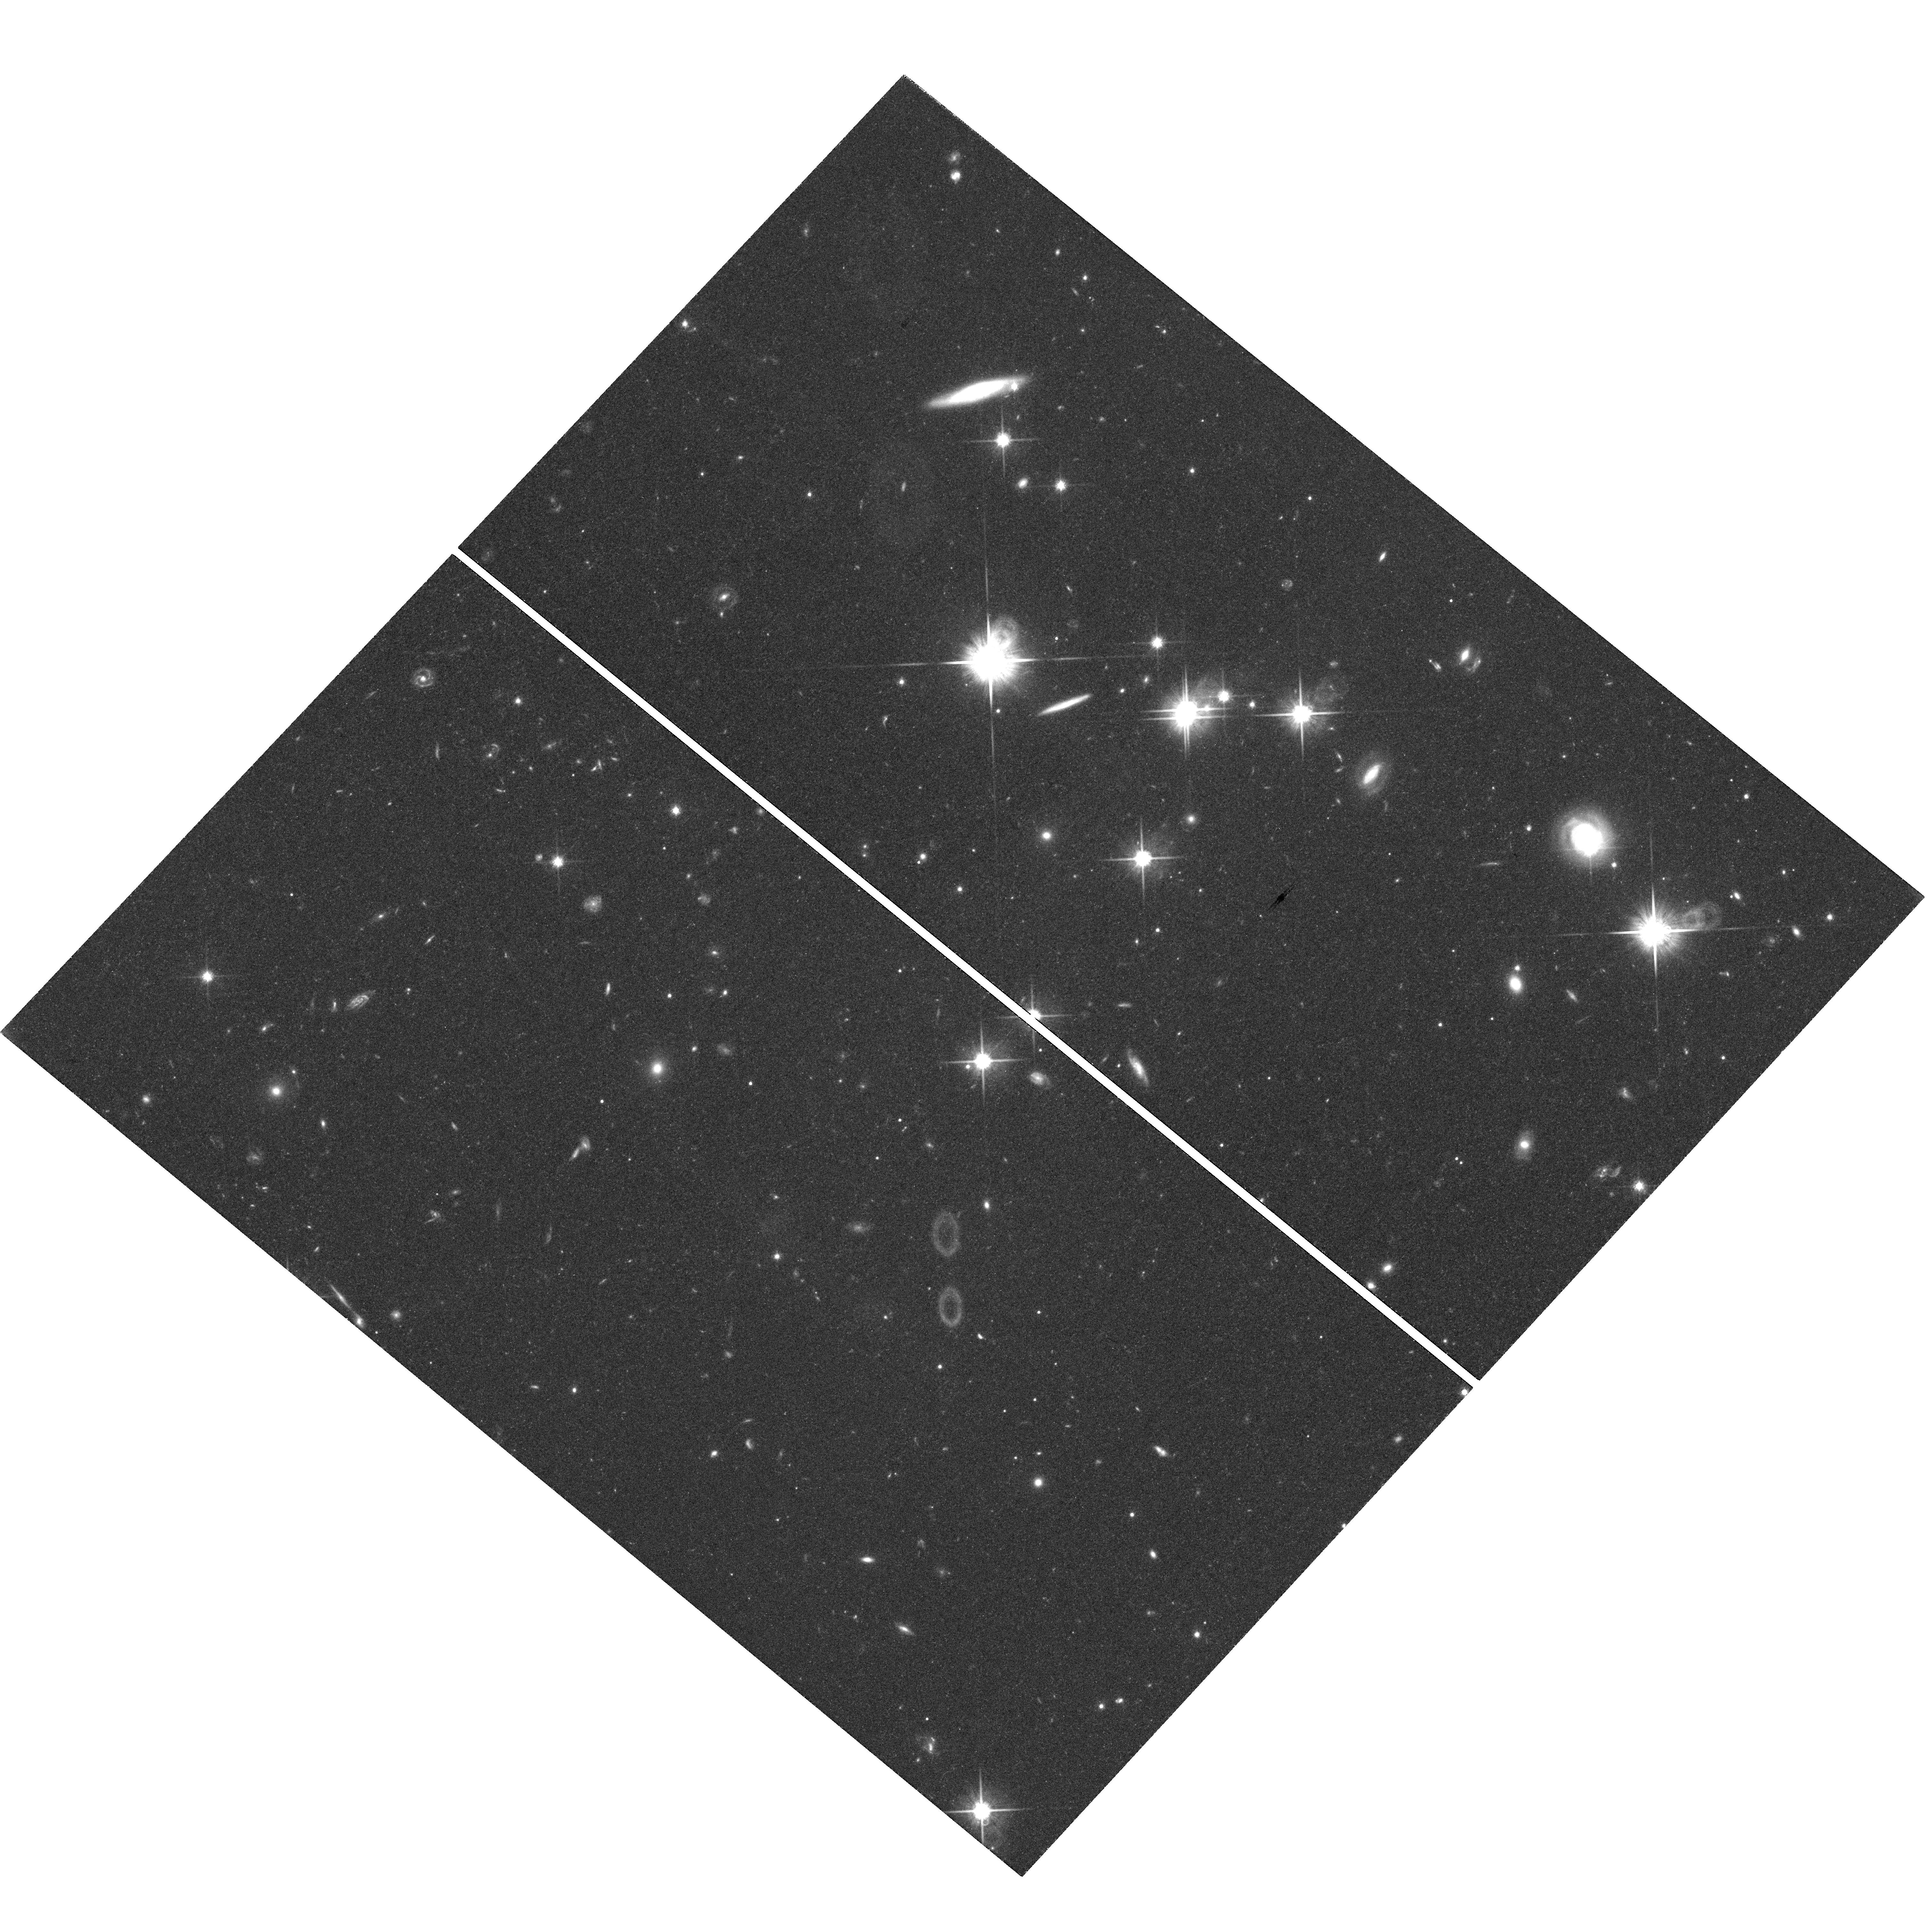
Target: HS2209+1914. Instrument: WFC3/UVIS. Filter: F814W. Exposure: 2.7 h. Observation ID: hst_14254_05_wfc3_uvis_f814w_icud05

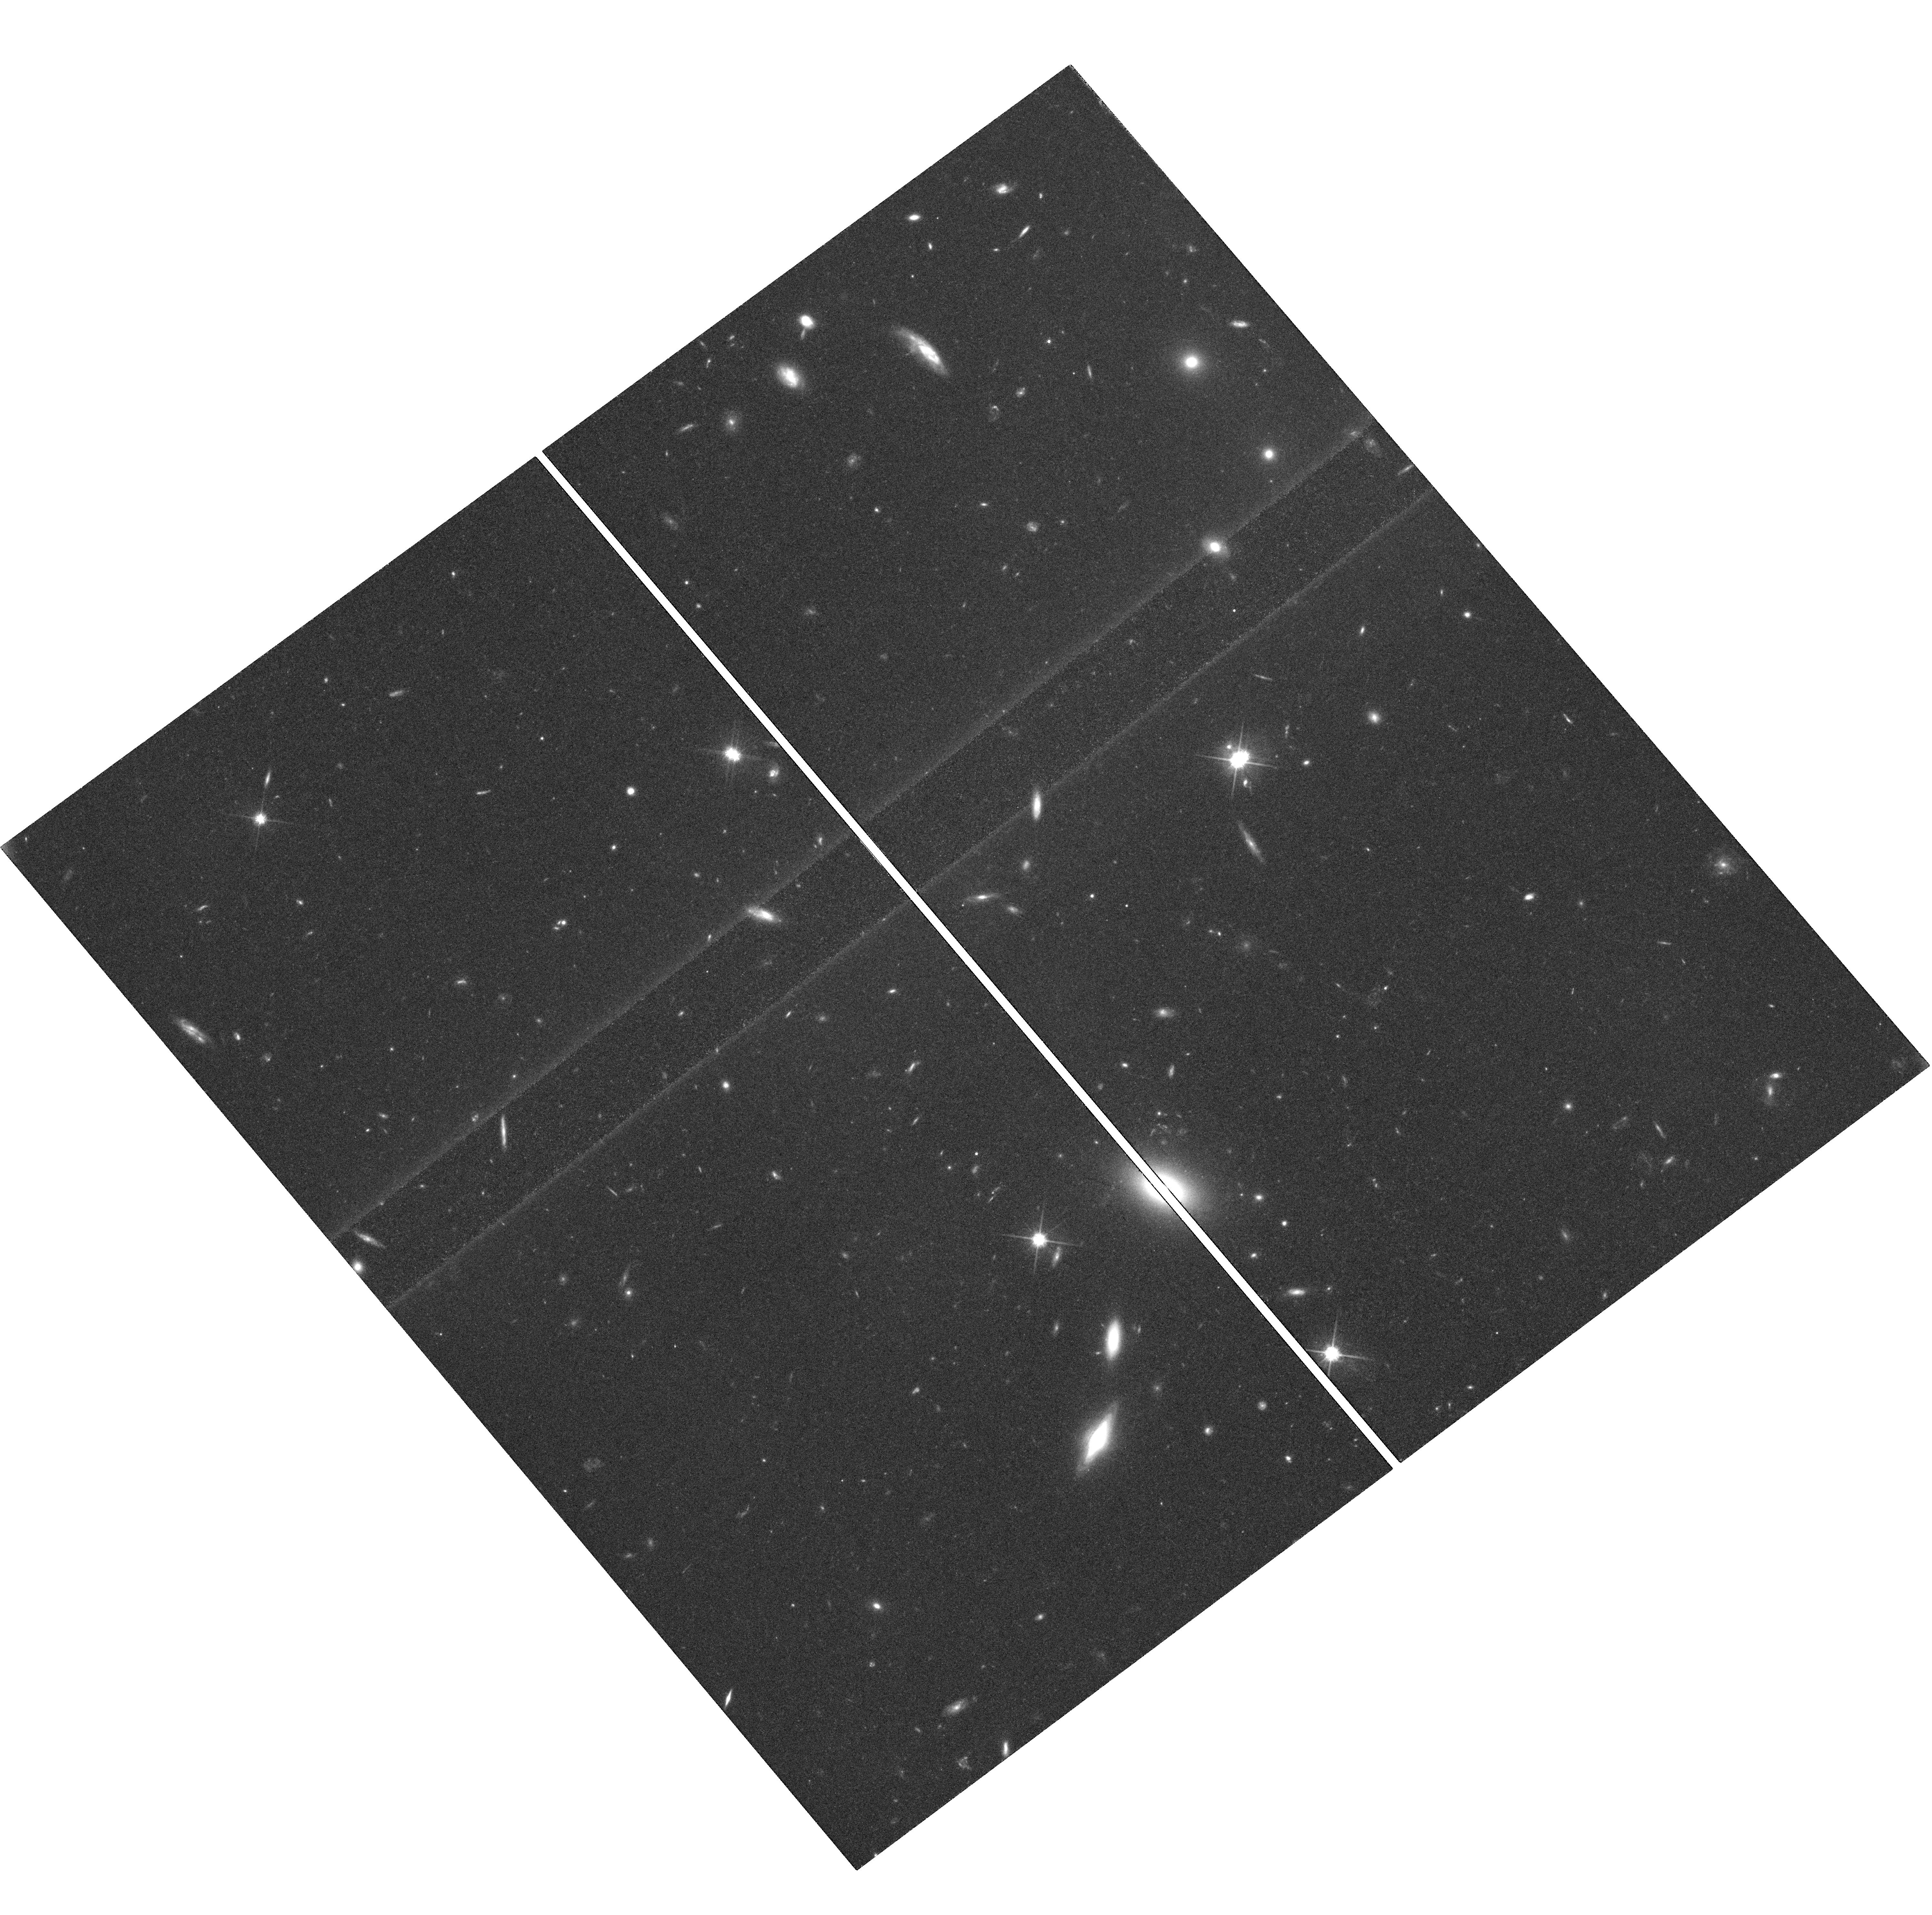
Target: SDSS0246-0825. Instrument: WFC3/UVIS. Filter: F814W. Exposure: 2.7 h. Observation ID: hst_14254_02_wfc3_uvis_f814w_icud02

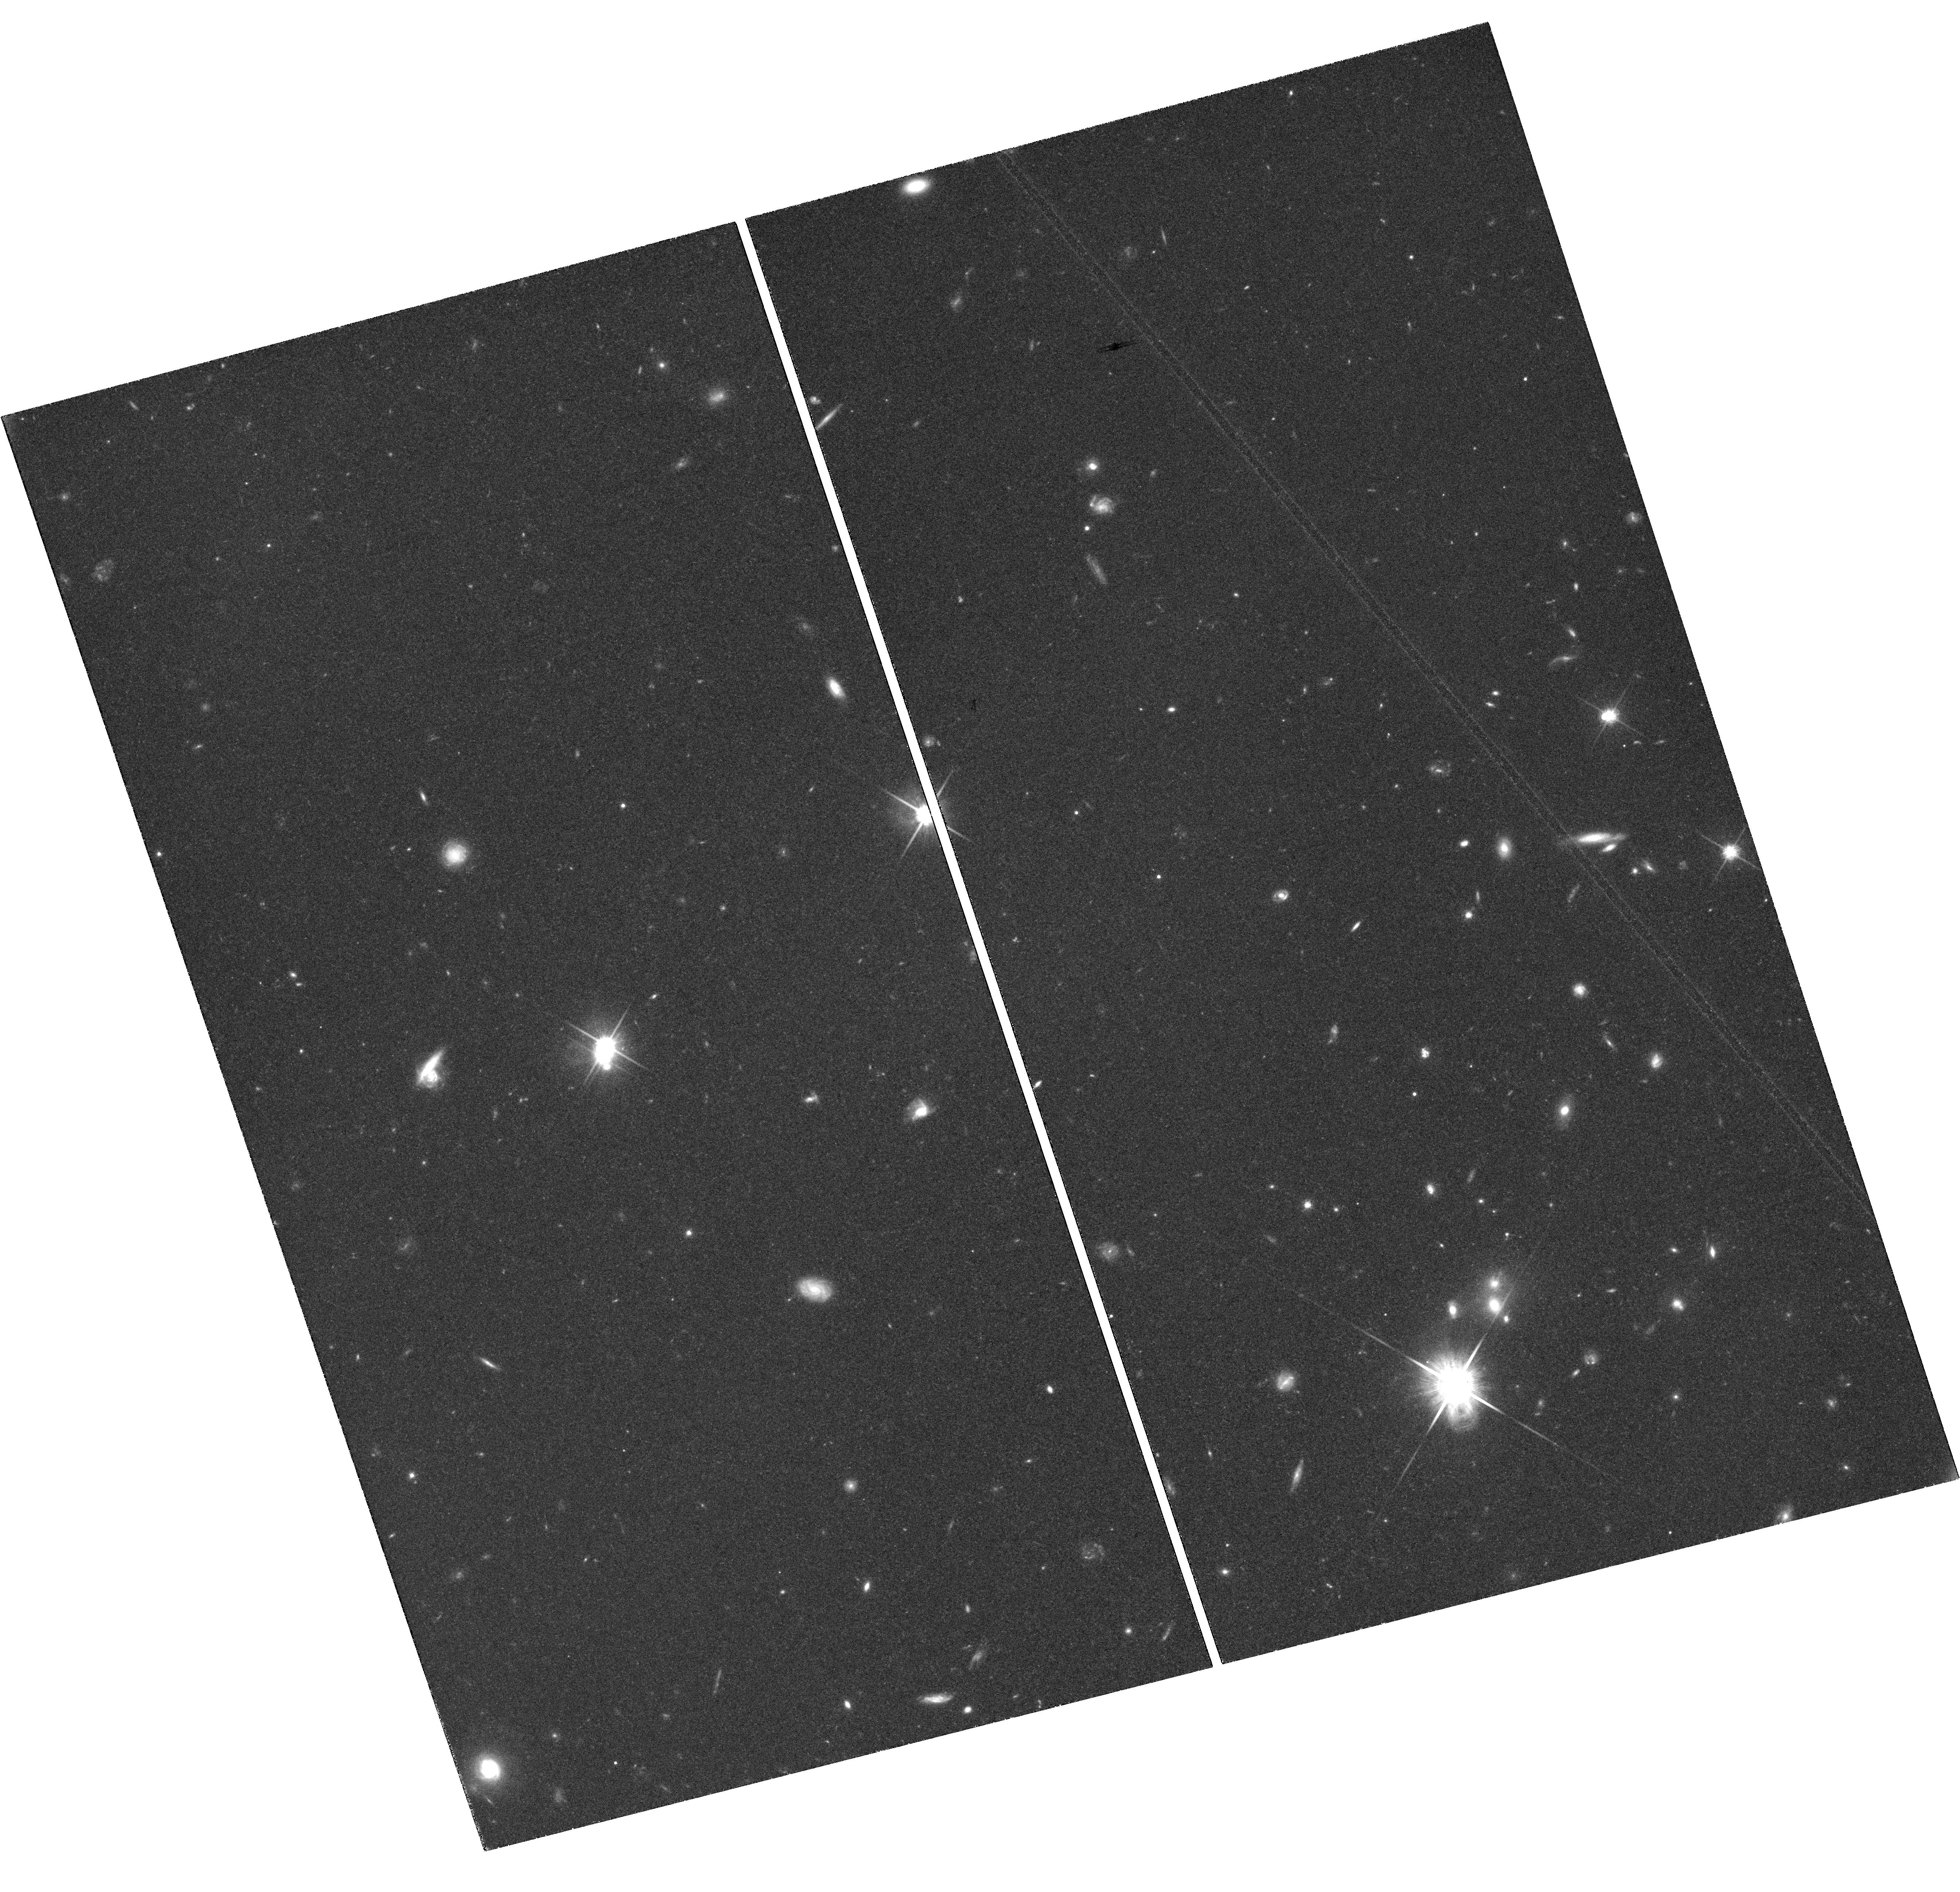
Target: HE0047-1756. Instrument: WFC3/UVIS. Filter: F814W. Exposure: 2.7 h. Observation ID: hst_14254_01_wfc3_uvis_f814w_icud01

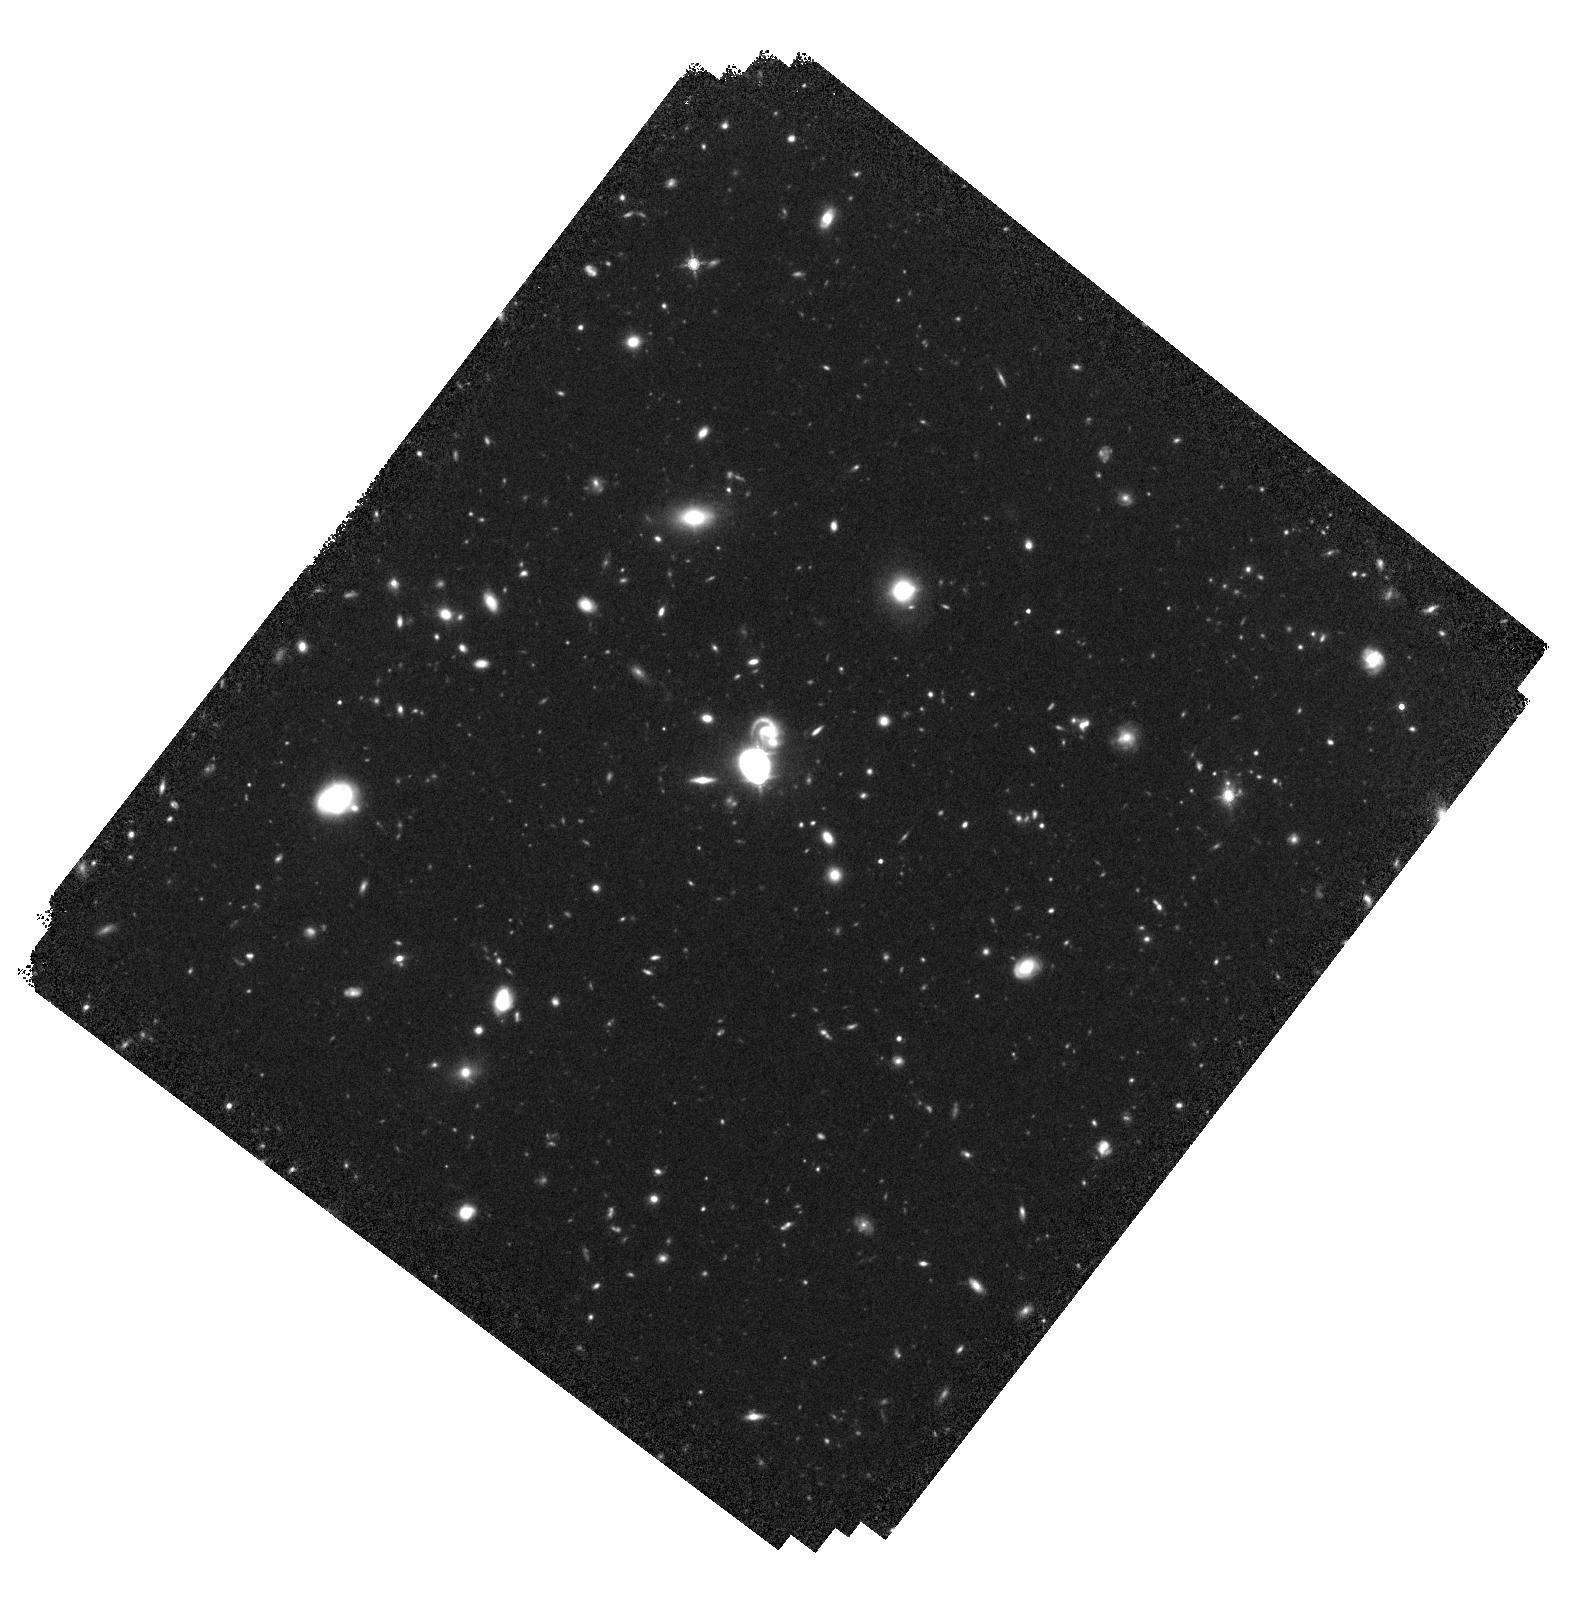
Target: SDSS1206+4332. Instrument: WFC3/IR. Filter: F160W. Exposure: 2.3 h. Observation ID: hst_14254_04_wfc3_ir_f160w_icud04

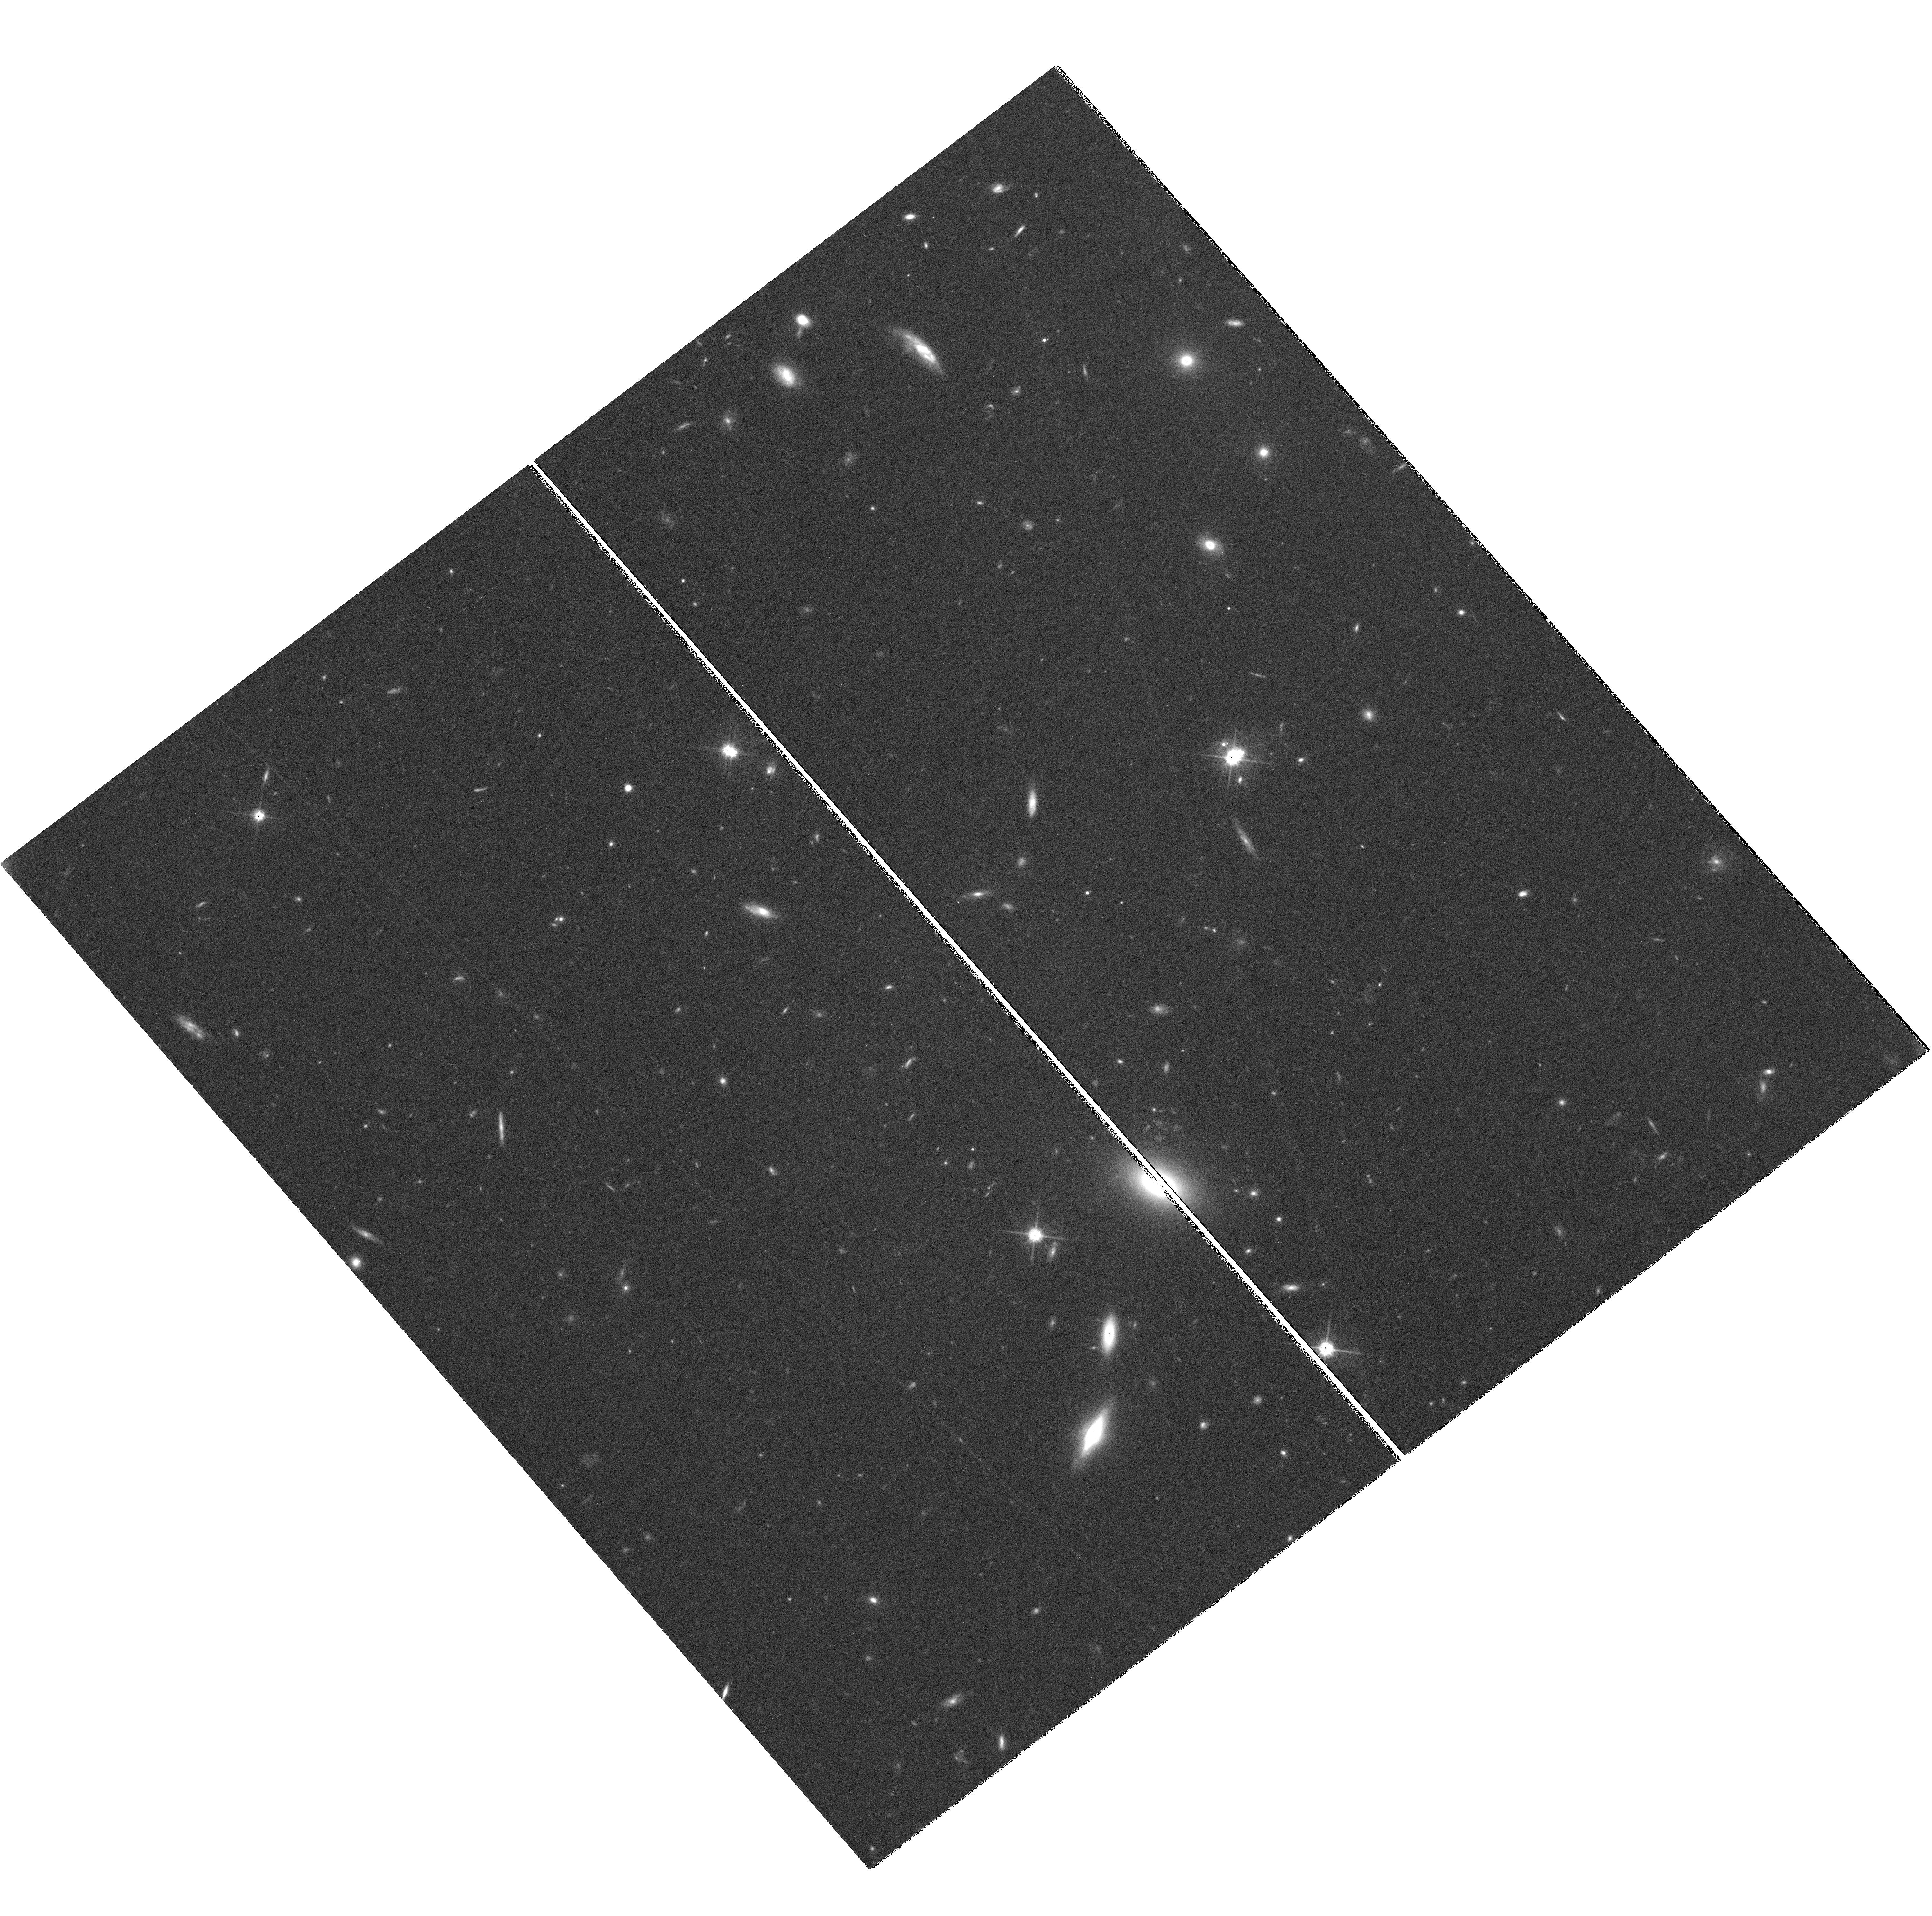
Target: SDSS0246-0825. Instrument: WFC3/UVIS. Filter: F814W. Exposure: 2.7 h. Observation ID: hst_14254_53_wfc3_uvis_f814w_icud53

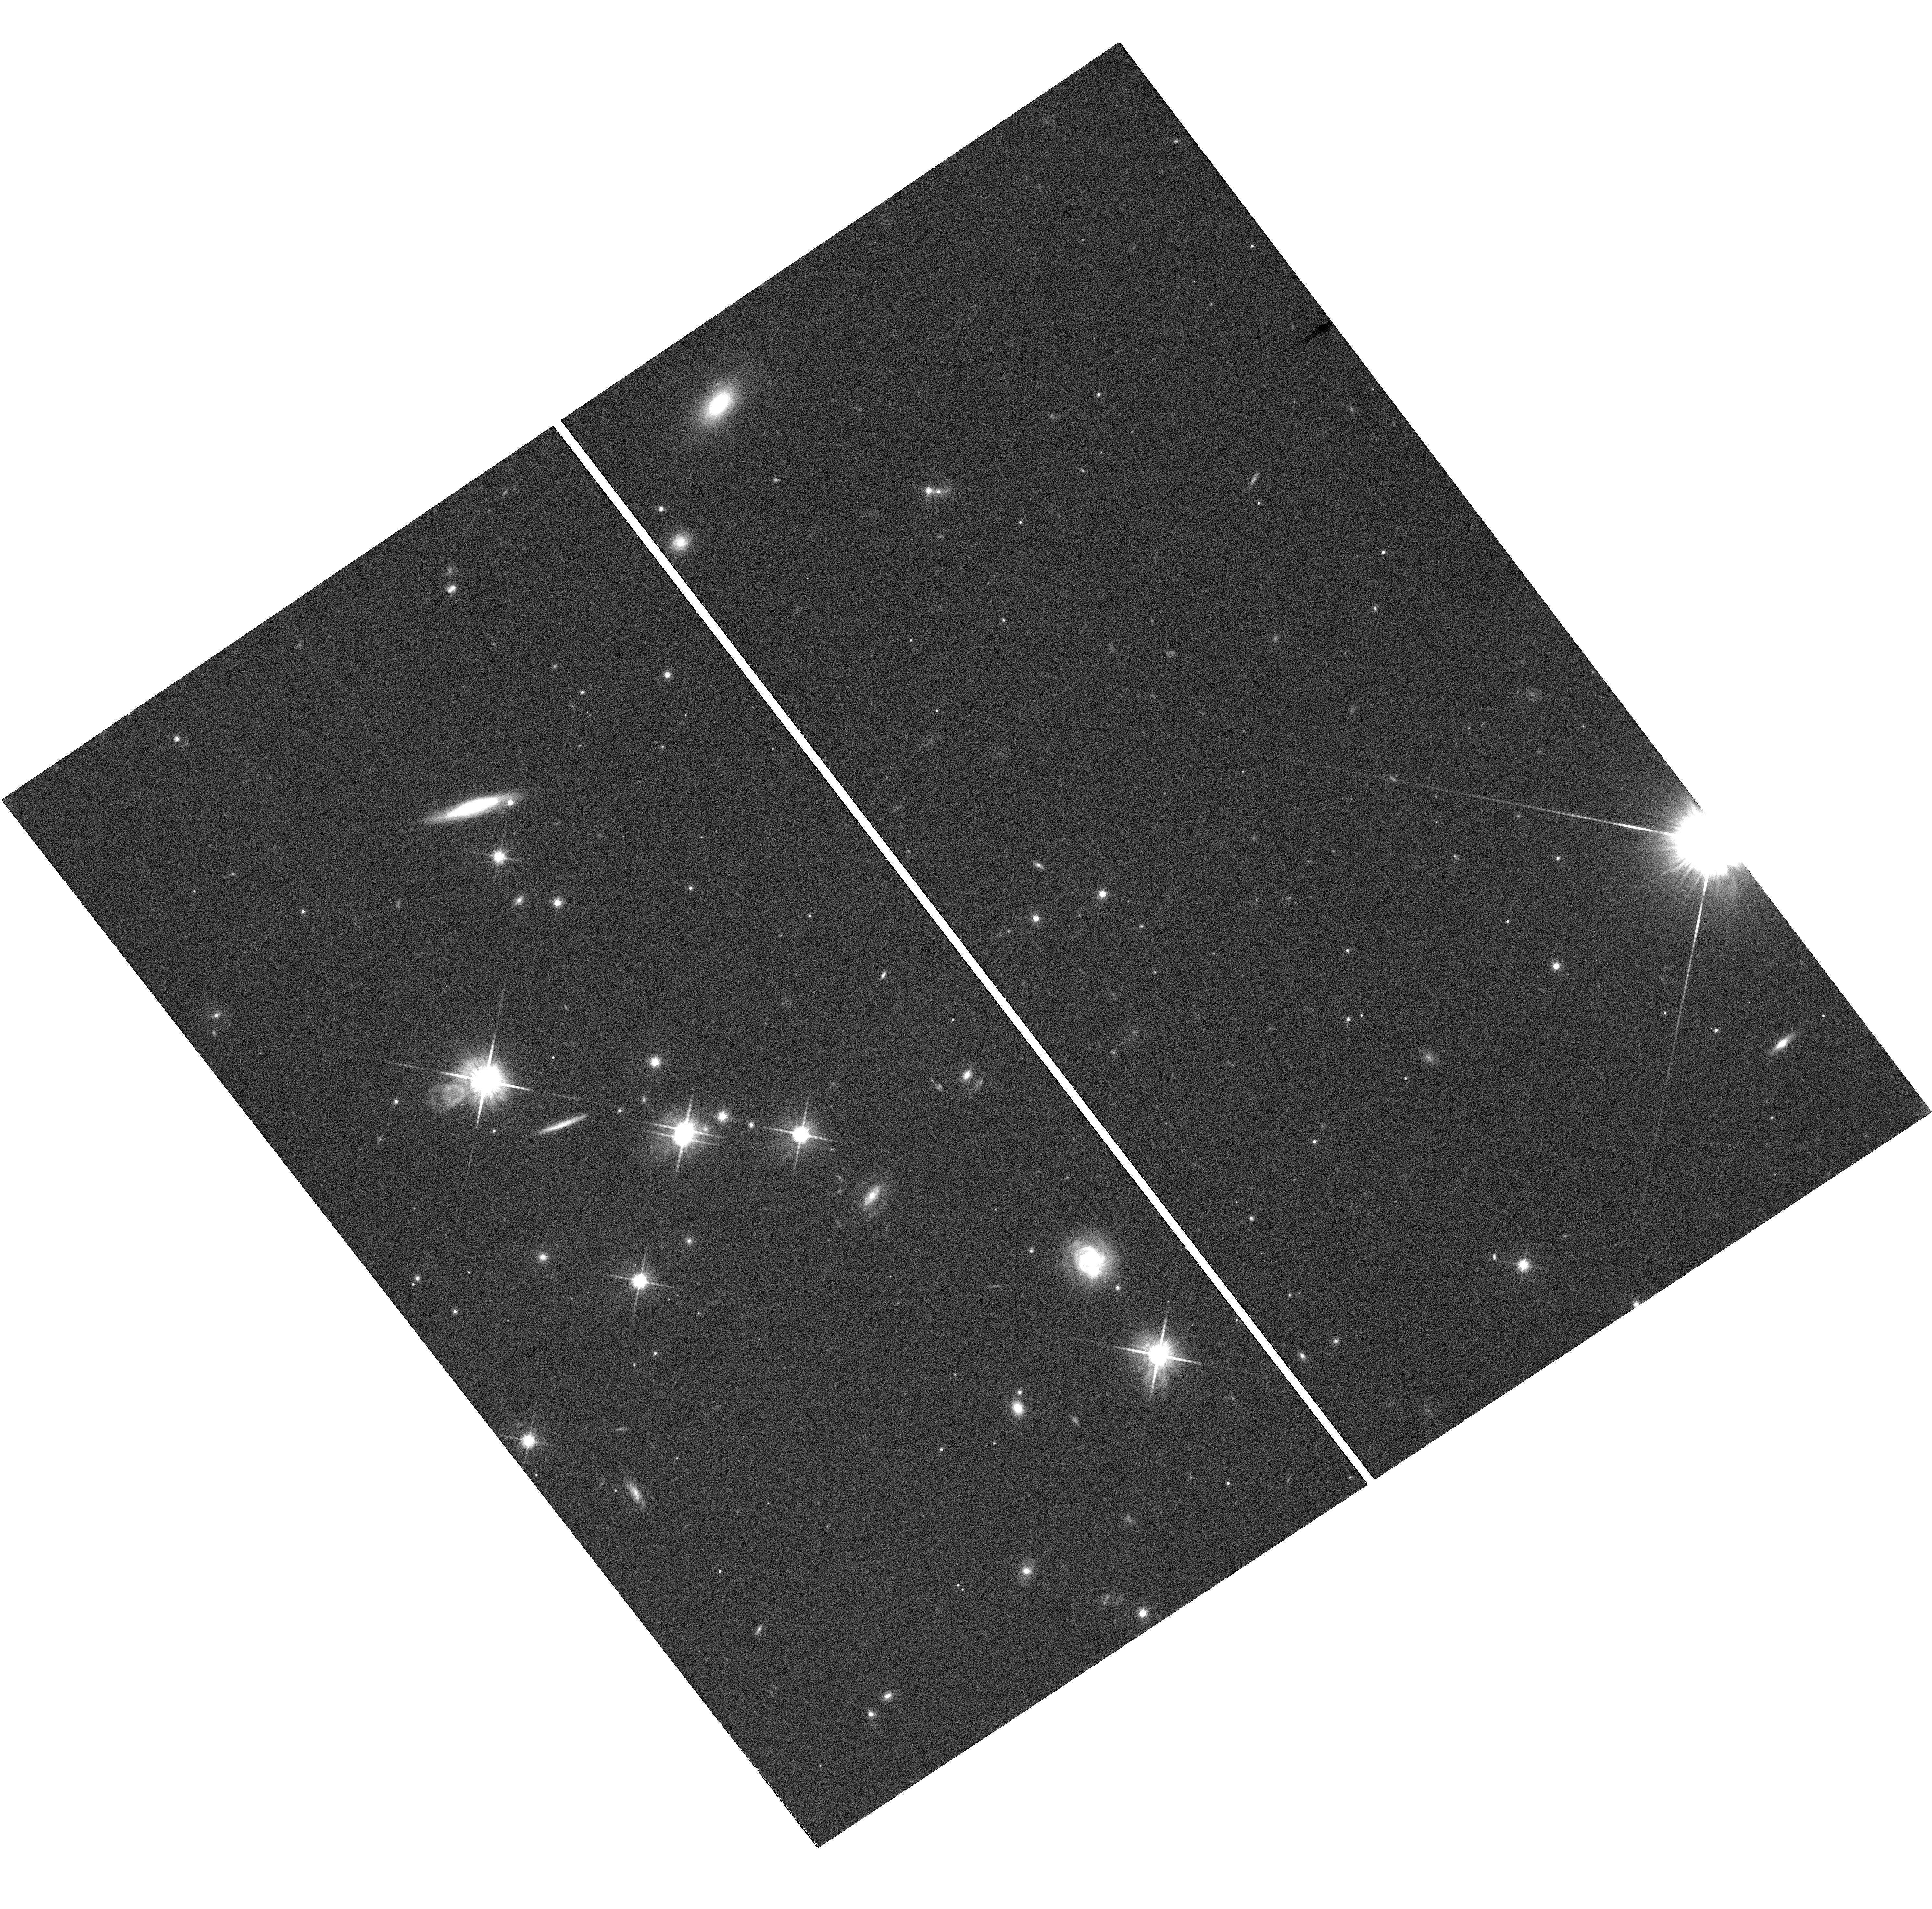
Target: HS2209+1914. Instrument: WFC3/UVIS. Filter: F814W. Exposure: 1.3 h. Observation ID: hst_14254_06_wfc3_uvis_f814w_icud06

Accurate cosmography from gravitational time delays: 2.3% on H0 from deep WFC3 images of lensed quasars (PI: Treu, Tommaso L.)

The combination of precise distance measurements at low redshift (z<1) with cosmic microwave background (CMB) data provides the most powerful constraints on the dark energy equation of state parameter w, spatial curvature, and neutrino physics. Our team has demonstrated that a single gravitational lens can be used to measure time-delay distances to 5% precision and accuracy, i.e. including systematic errors. This requires deep HST images - necessary to measure accurately the gravitational potential of the deflector galaxy - in addition to ground based determinations of the time-delay (from COSMOGRAIL), and the redshift and velocity dispersion of the deflector obtained at Keck and VLT. We propose to take a major step toward a 1% determination of the Hubble constant H0 independent of the local distance ladder and the CMB by imaging 4 carefully selected gravitational lens systems with WFC3. This proposal doubles the number of suitable systems for this analysis thus achieving 2.3% equivalent precision on H0. Combining time-delays with Planck or WMAP9 data yields 0.4% precision on flatness and <0.10 on w, independent of any other probe. As in our previous work, we will analyze each system independently and blindly, thus avoiding confirmation bias, and using the scatter between systems to test for unknown residual systematic uncertainties. In addition to its immediate deliverable result, this proposal will quadruple the number of doubly lensed quasars with deep images of the extended source. With hundreds of doubles to be discovered by upcoming surveys, detailed studies of doubles pave the way for a 1% determination of H0 based only on time-delays.